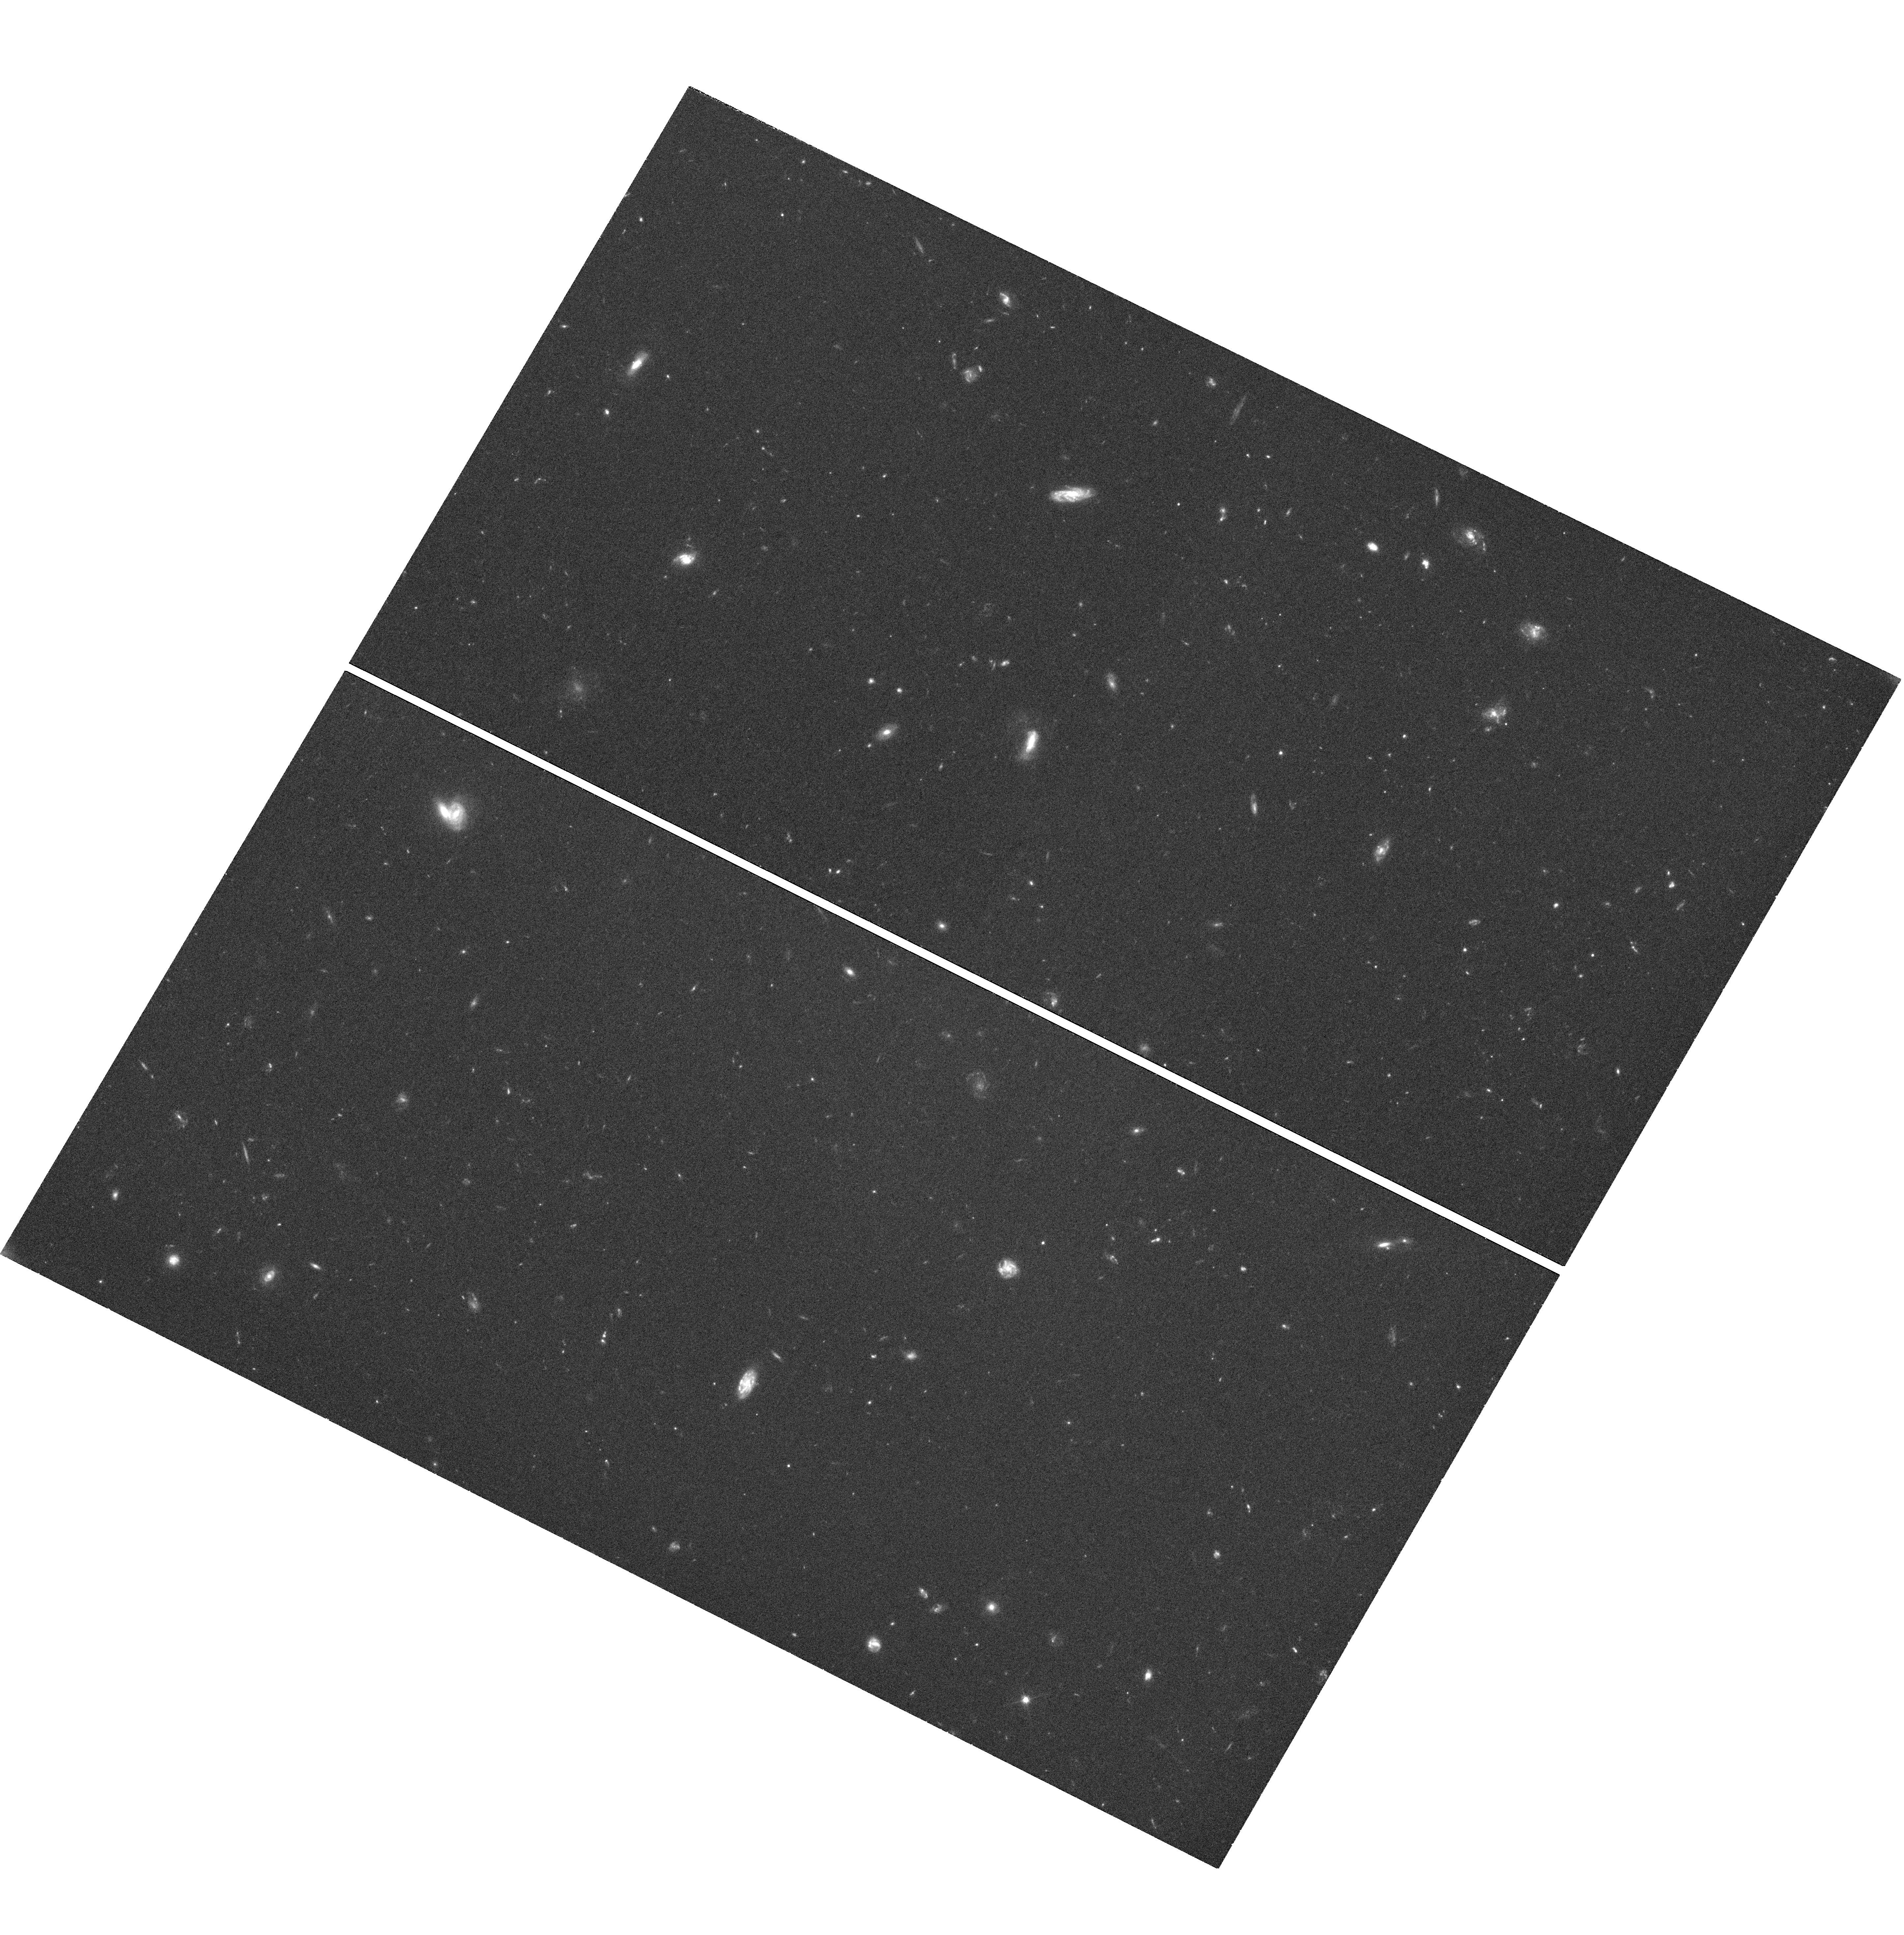
Target: GRB130427A. Instrument: WFC3/UVIS. Filter: F606W. Exposure: 57 min. Observation ID: hst_13117_04_wfc3_uvis_f606w_ichb04

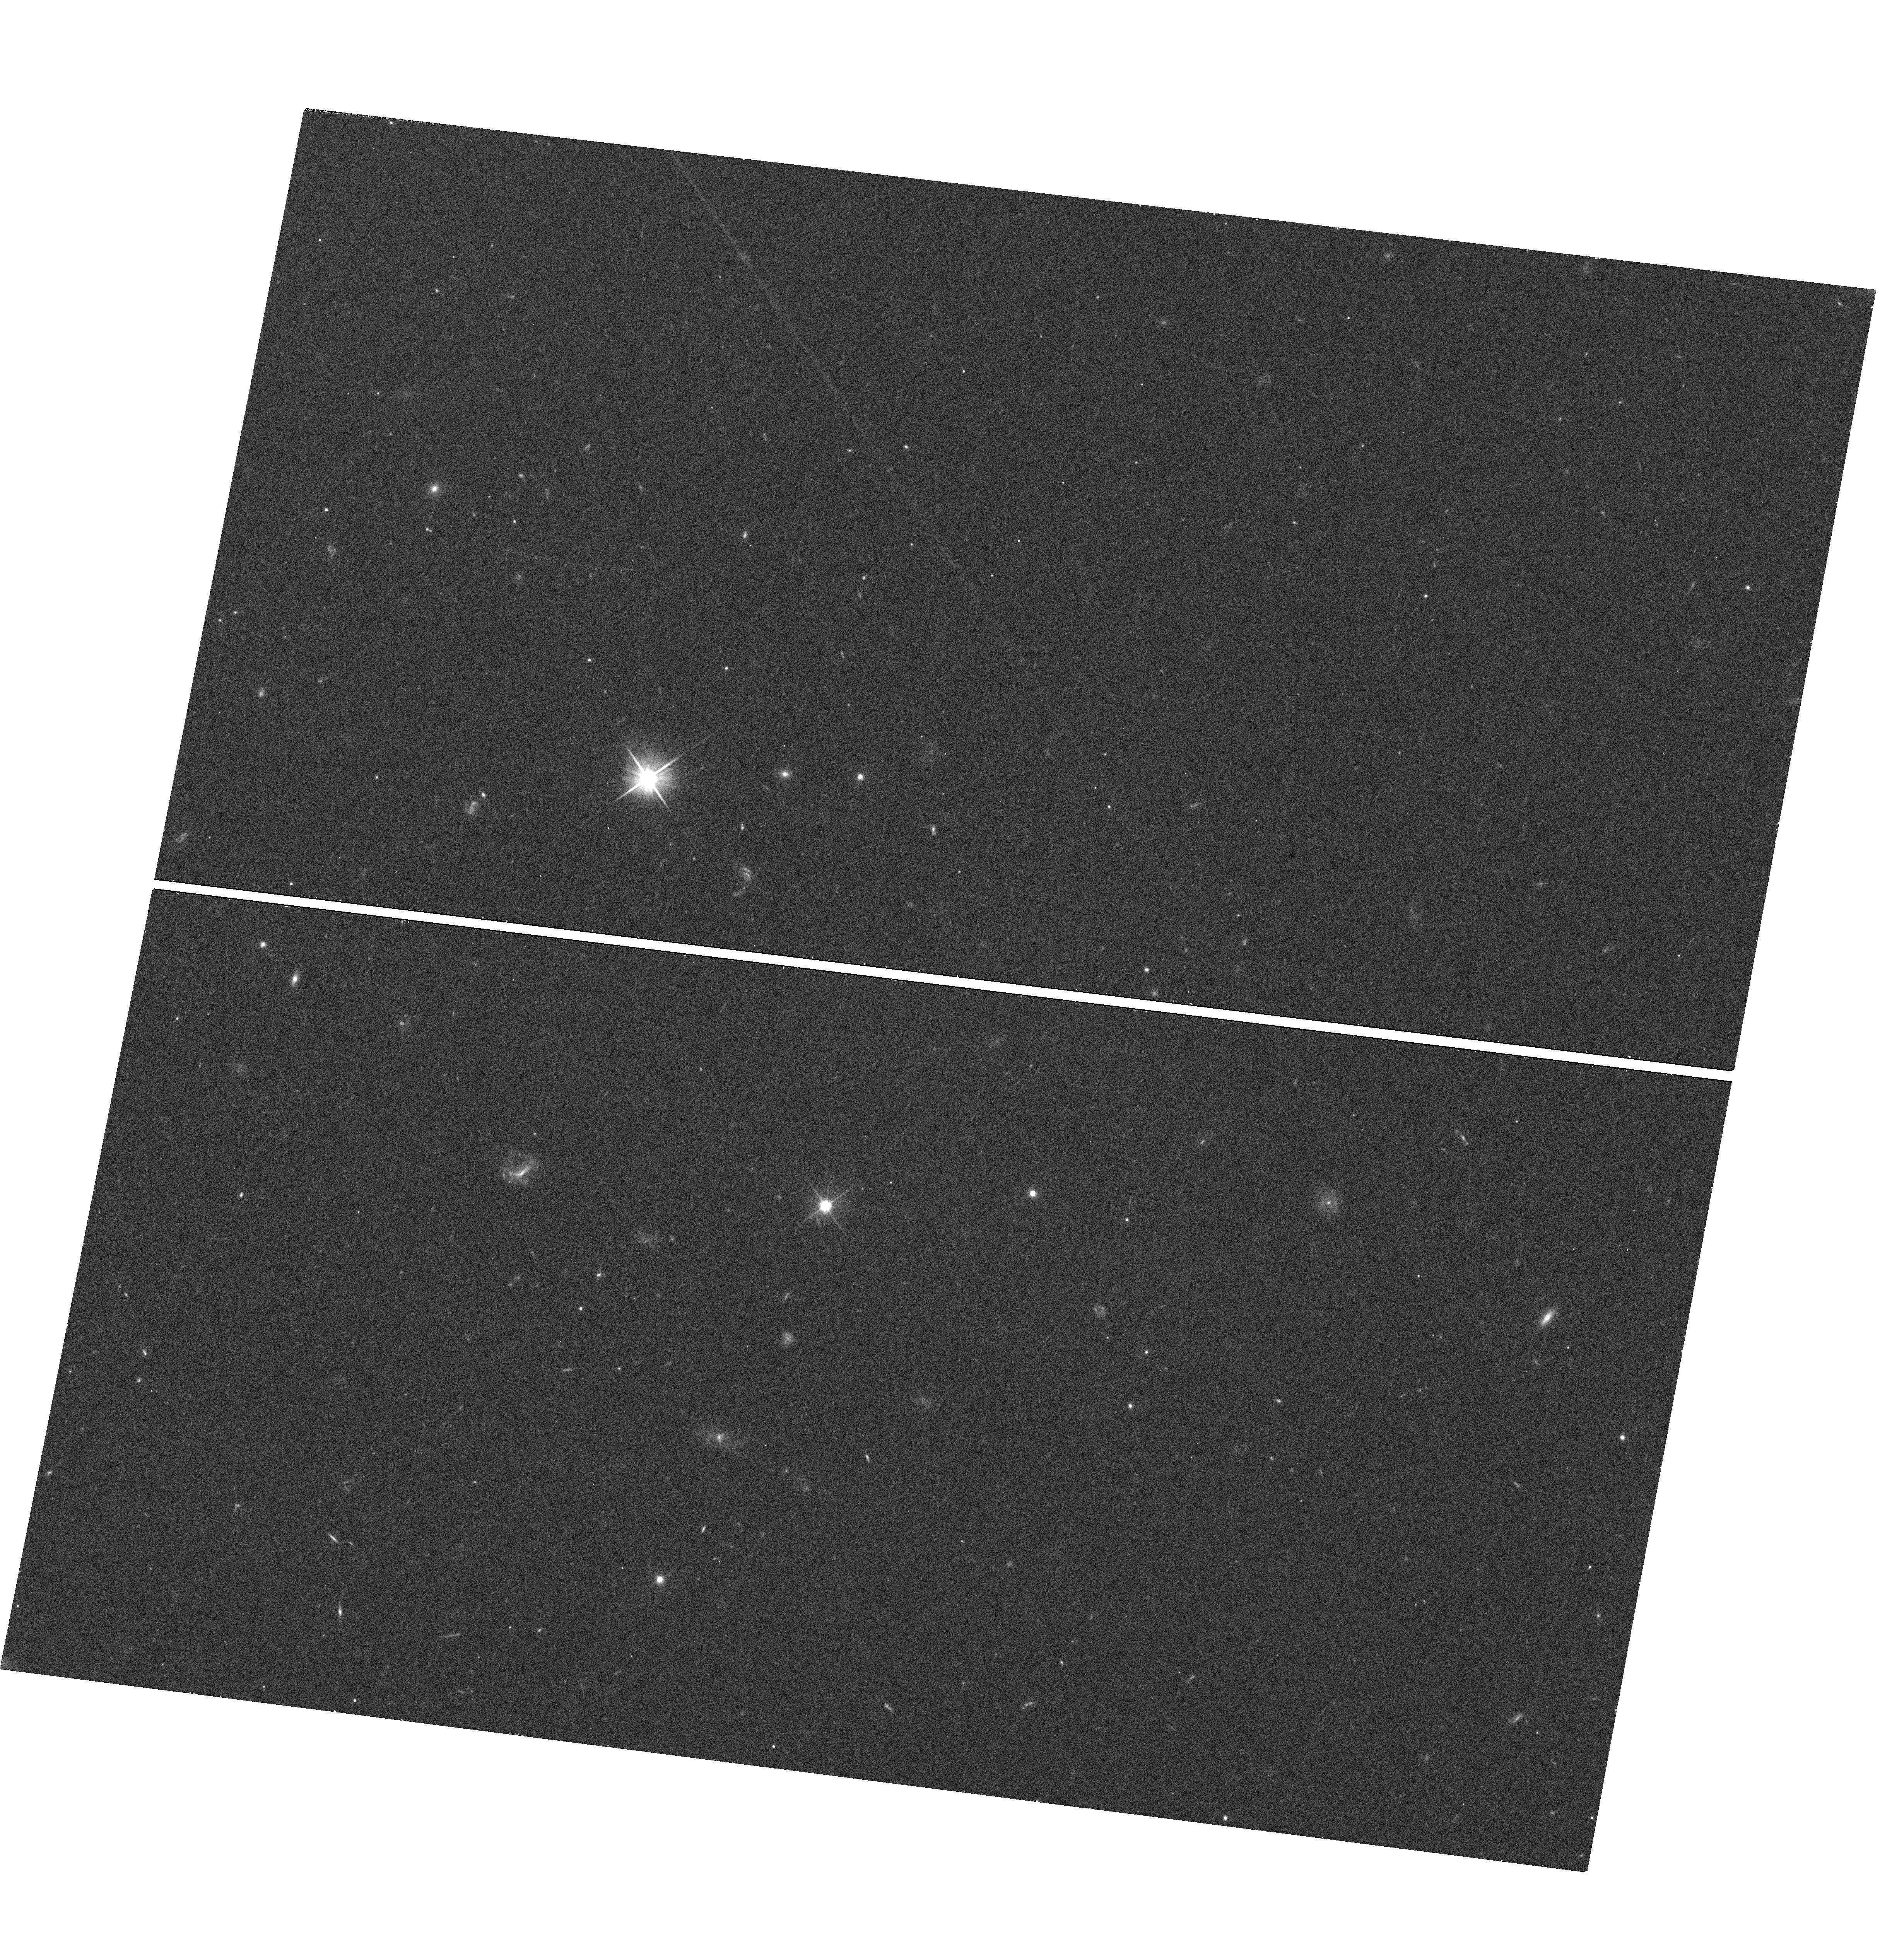
Target: GRB130803A. Instrument: WFC3/UVIS. Filter: F606W. Exposure: 19 min. Observation ID: hst_13117_01_wfc3_uvis_f606w_ichb01

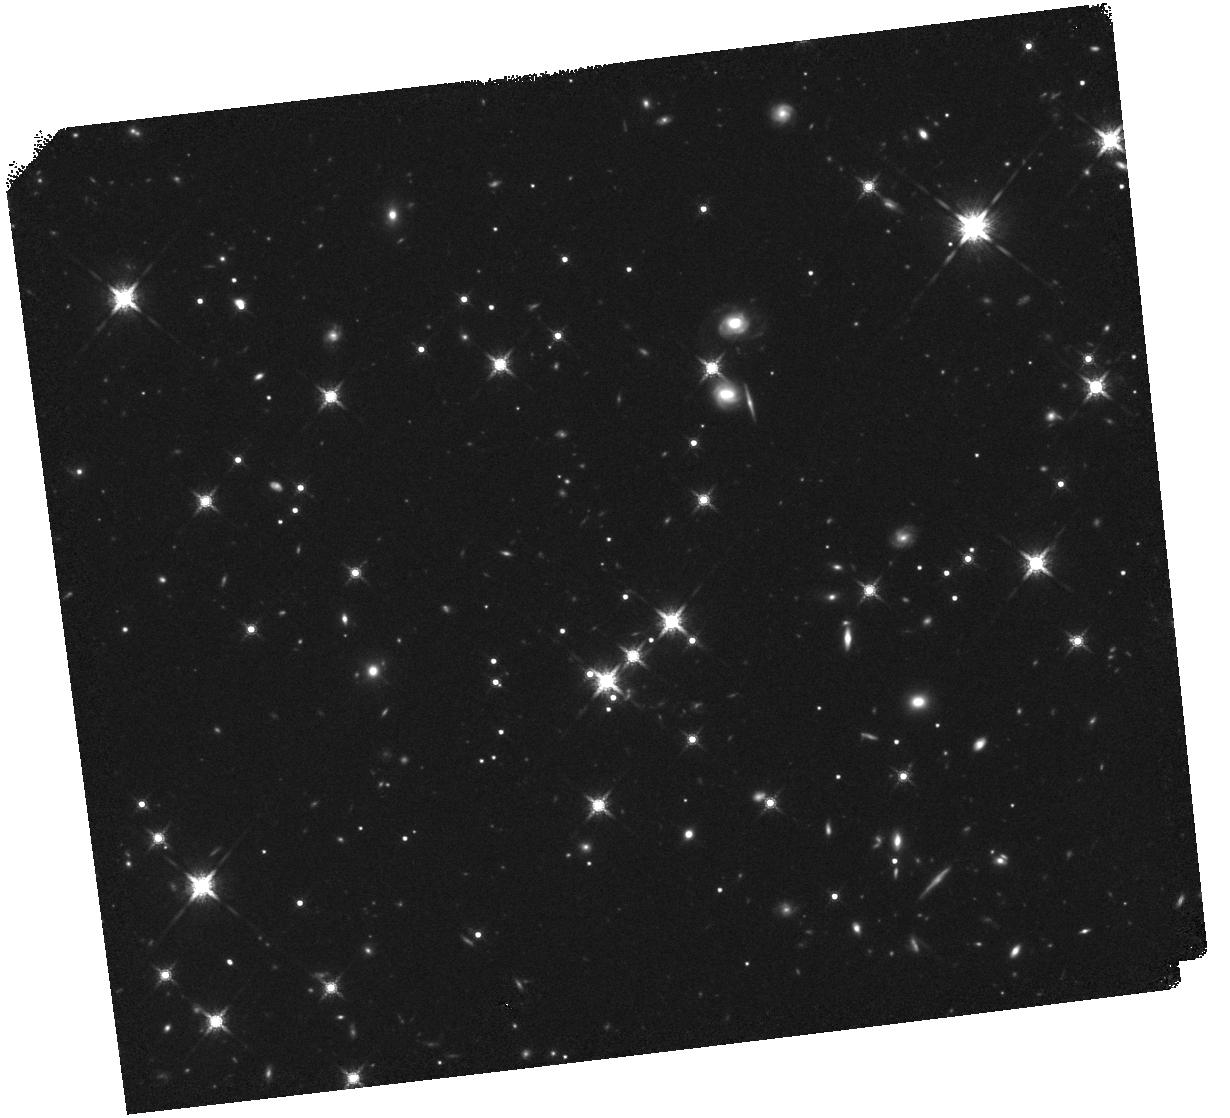
Target: GRB130502B. Instrument: WFC3/IR. Filter: F160W. Exposure: 40 min. Observation ID: hst_13117_02_wfc3_ir_f160w_ichb02

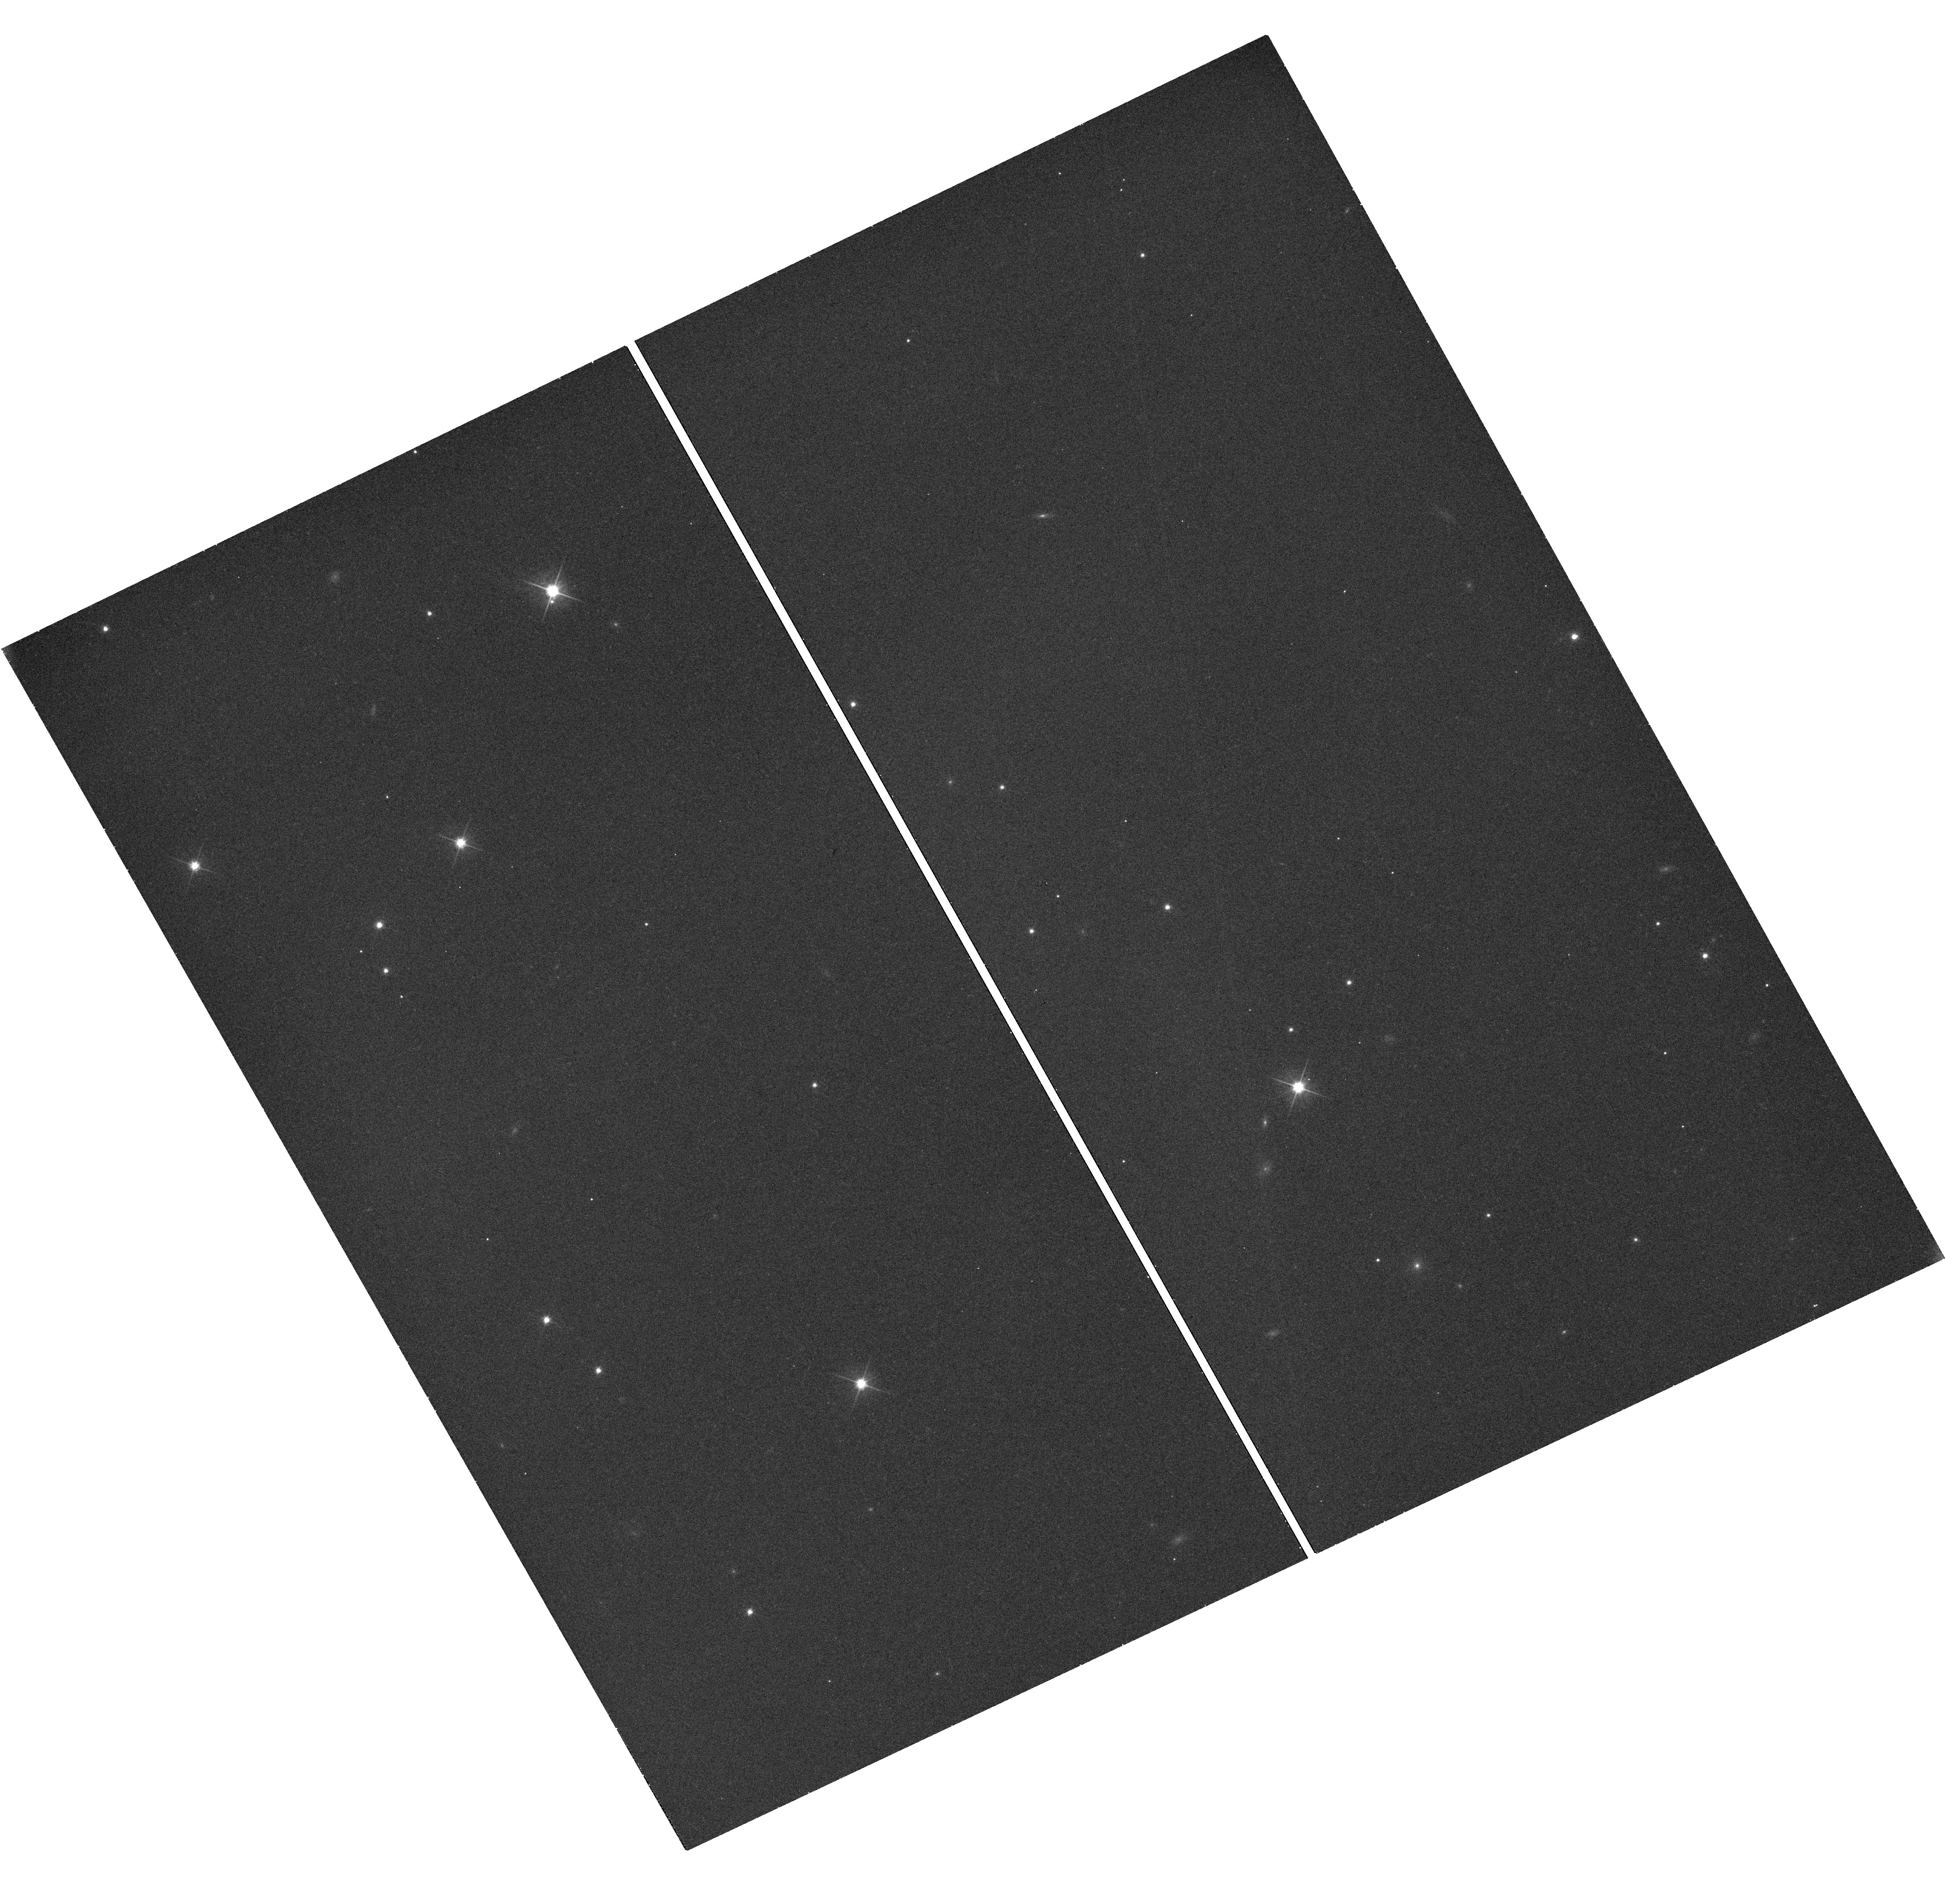
Target: GRB131229A. Instrument: WFC3/UVIS. Filter: F606W. Exposure: 19 min. Observation ID: hst_13117_06_wfc3_uvis_f606w_ichb06

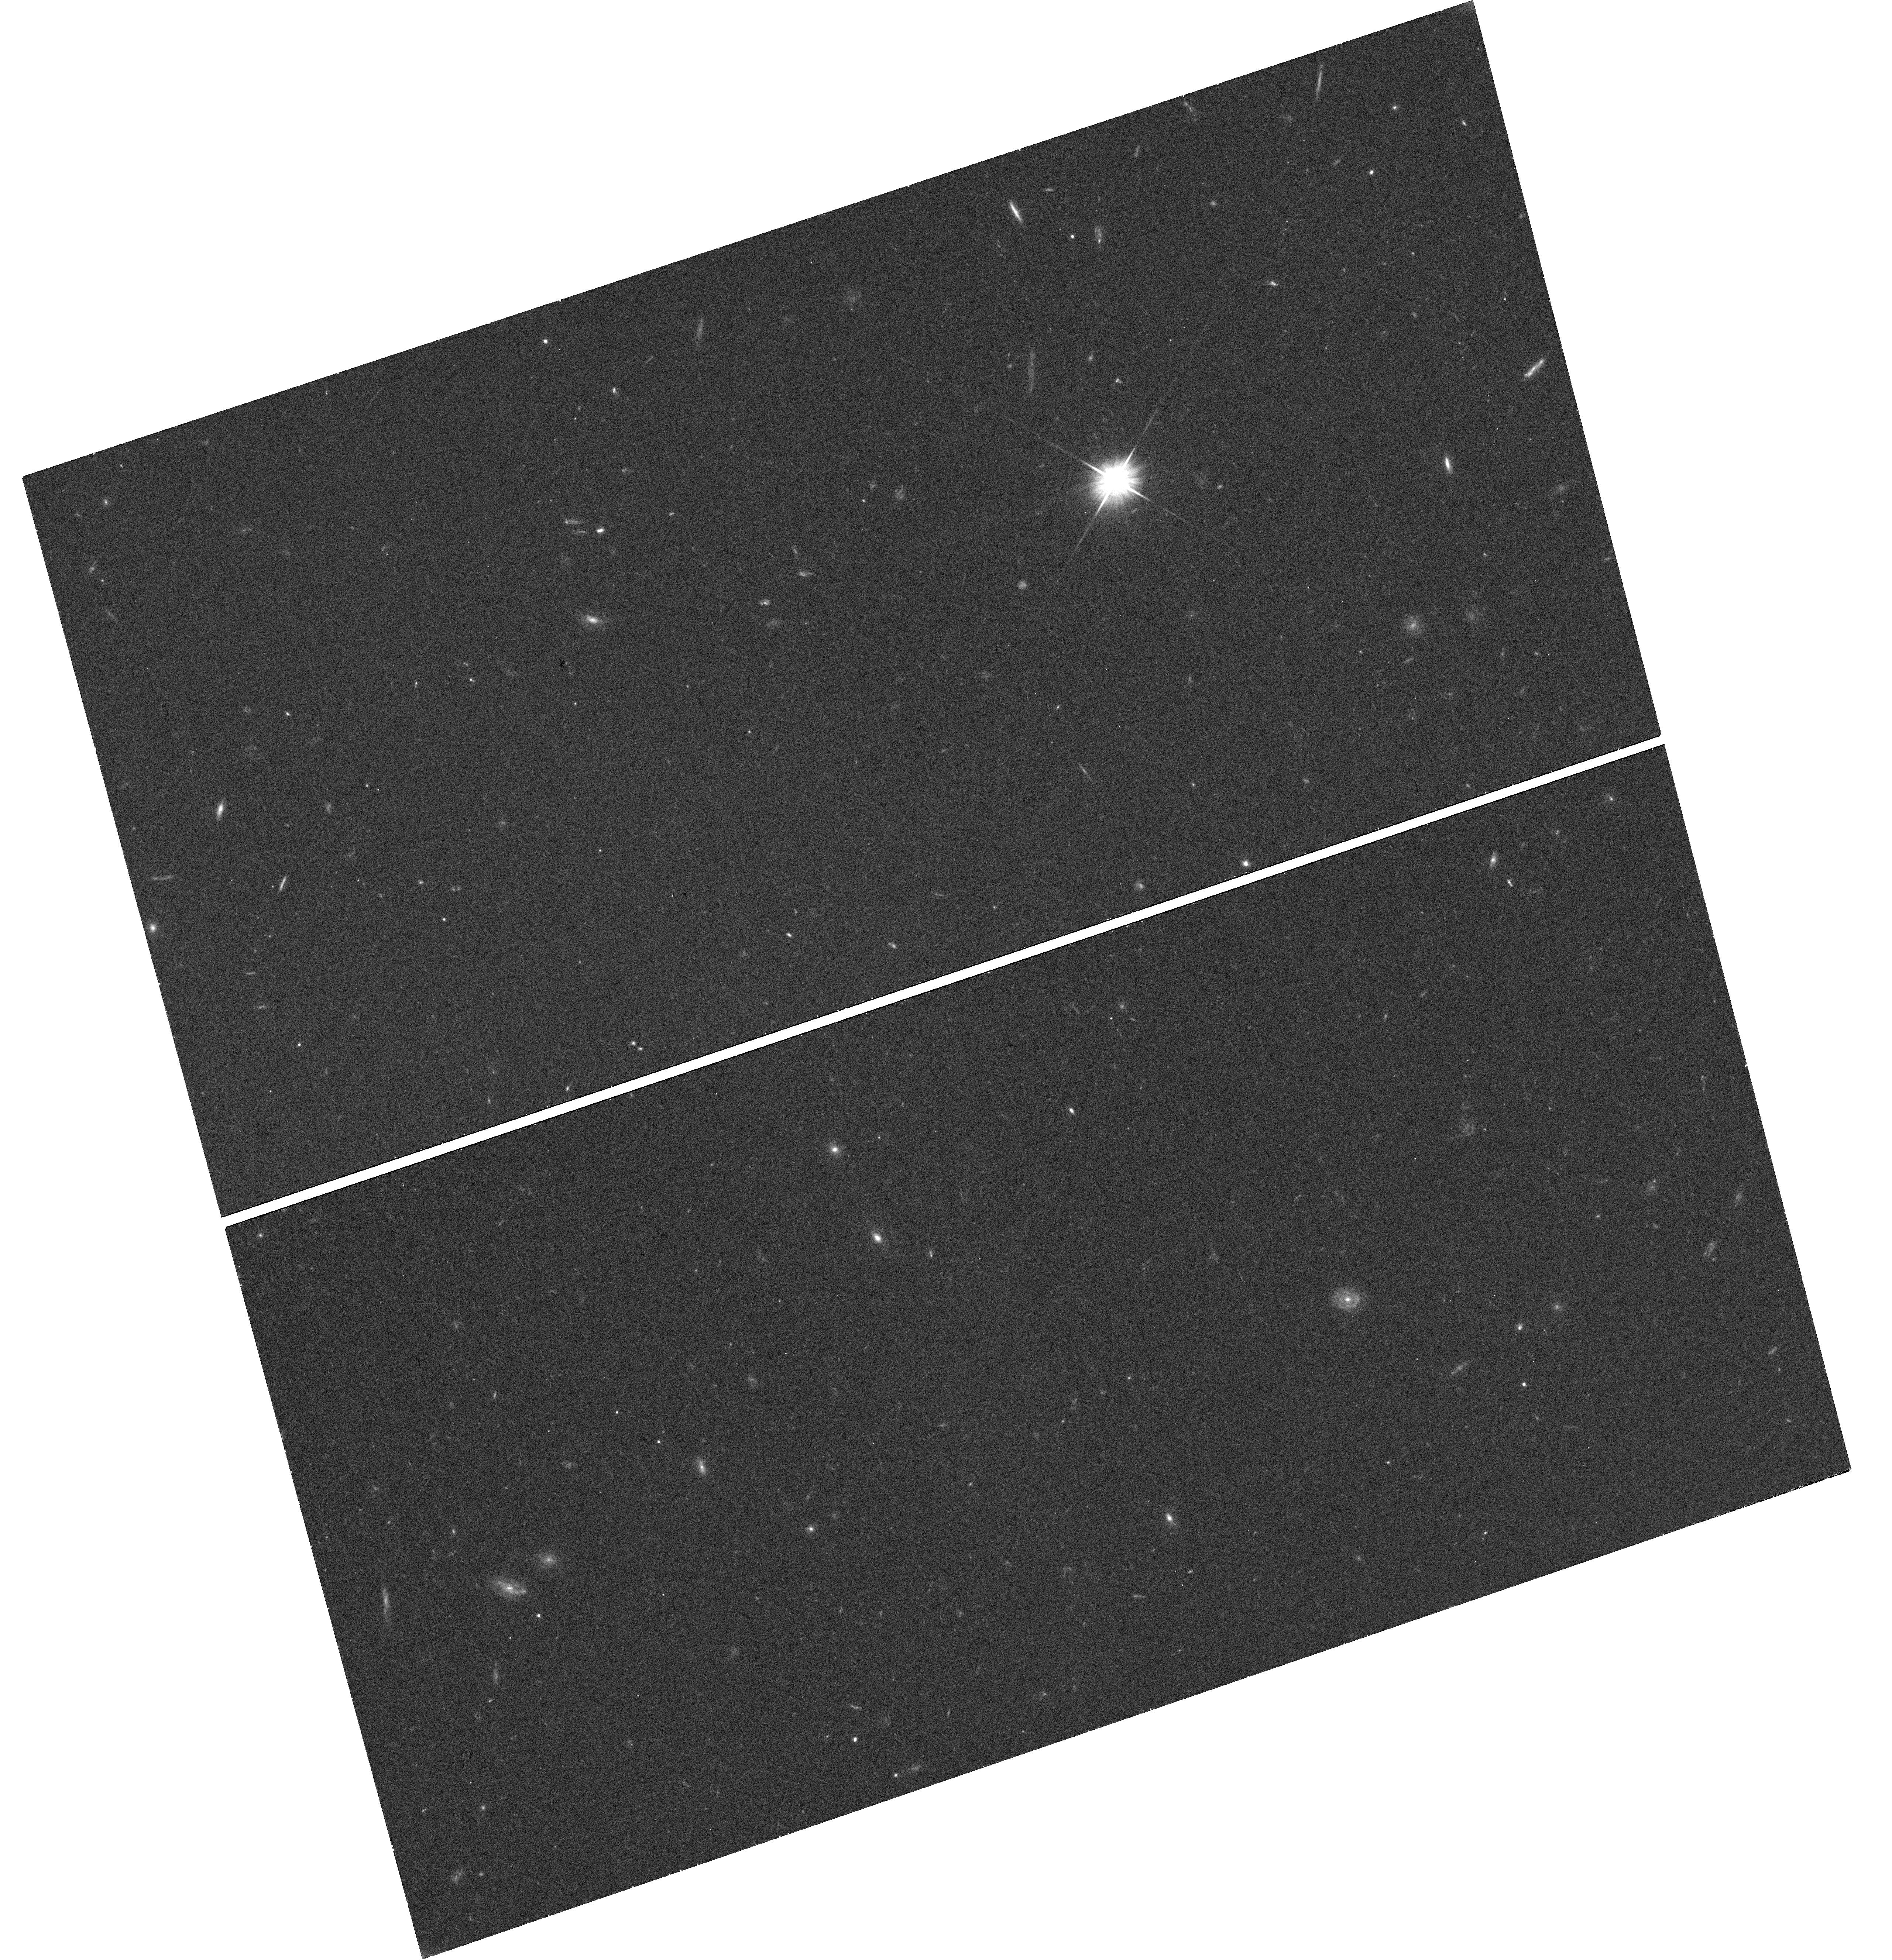
Target: GRB130131A. Instrument: WFC3/UVIS. Filter: F606W. Exposure: 18 min. Observation ID: hst_13117_05_wfc3_uvis_f606w_ichb05

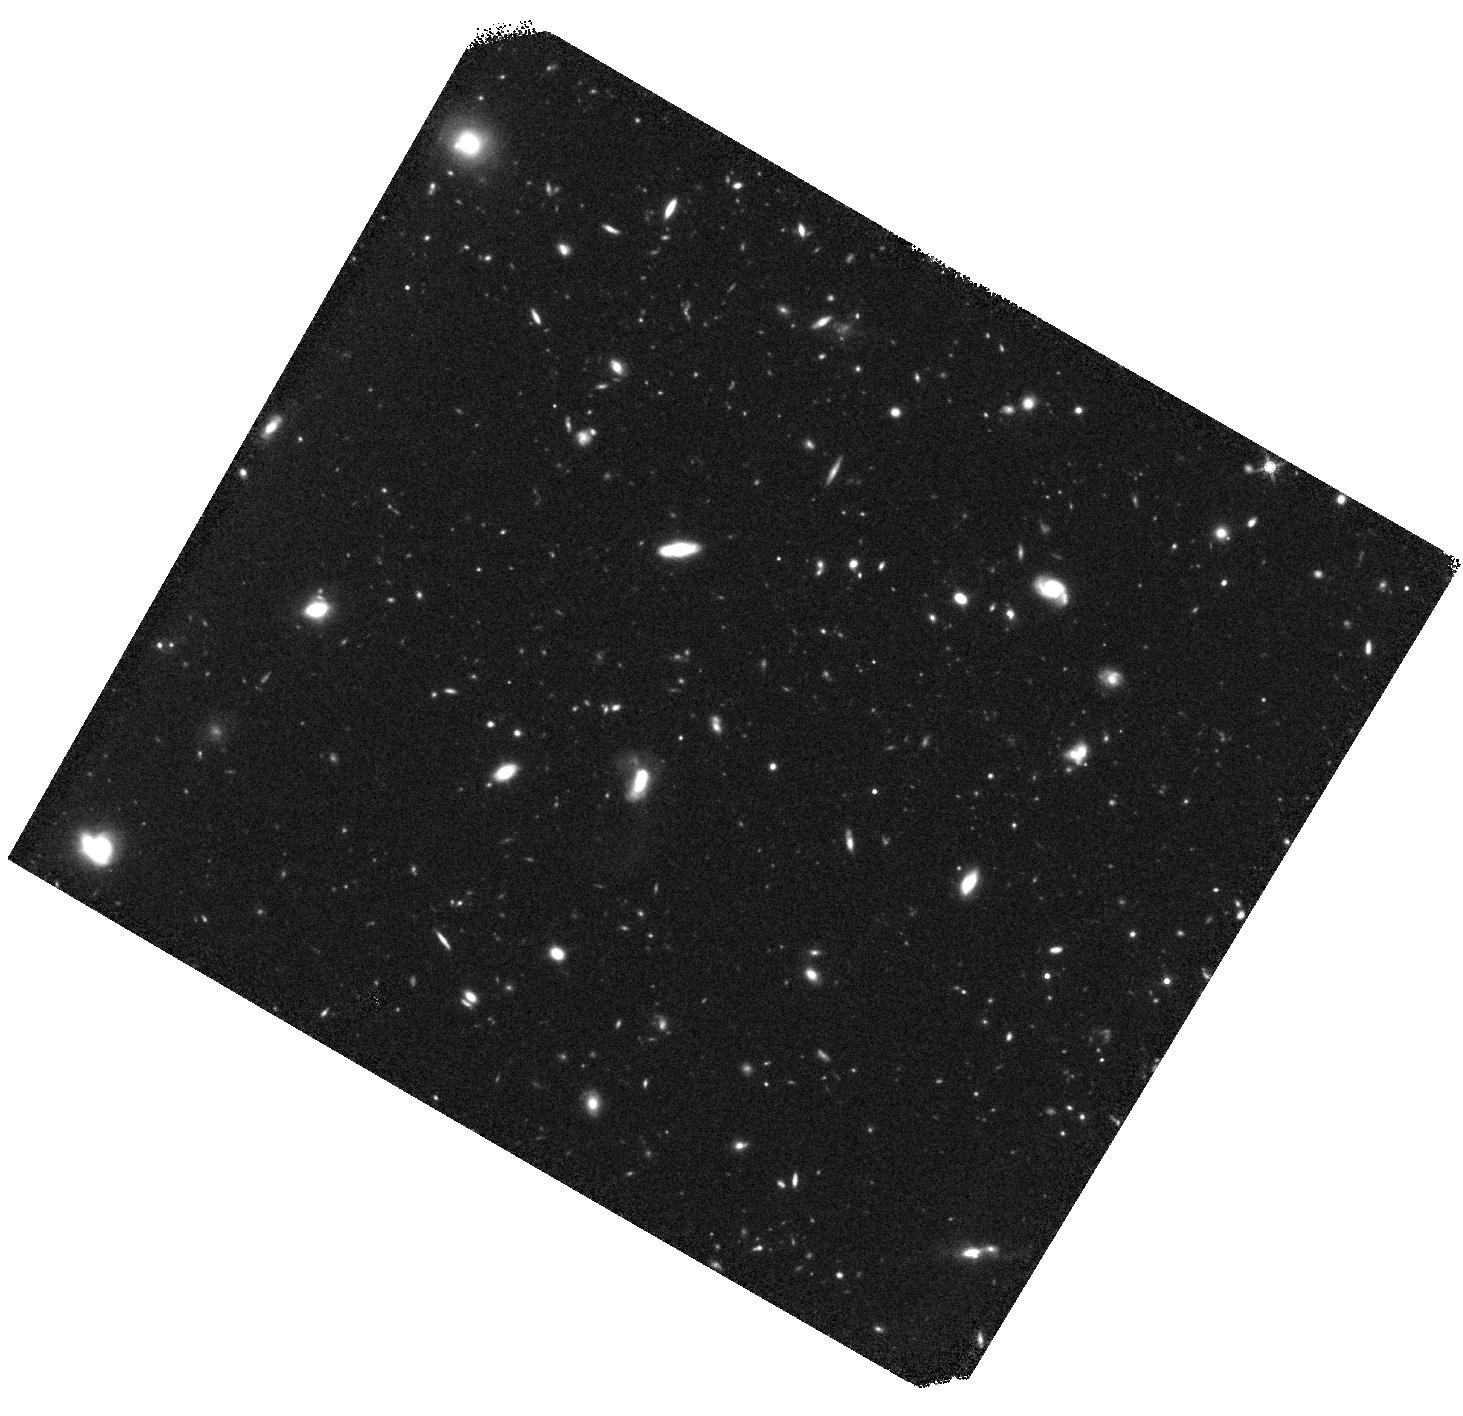
Target: GRB130427A. Instrument: WFC3/IR. Filter: F160W. Exposure: 1 h. Observation ID: hst_13117_04_wfc3_ir_f160w_ichb04

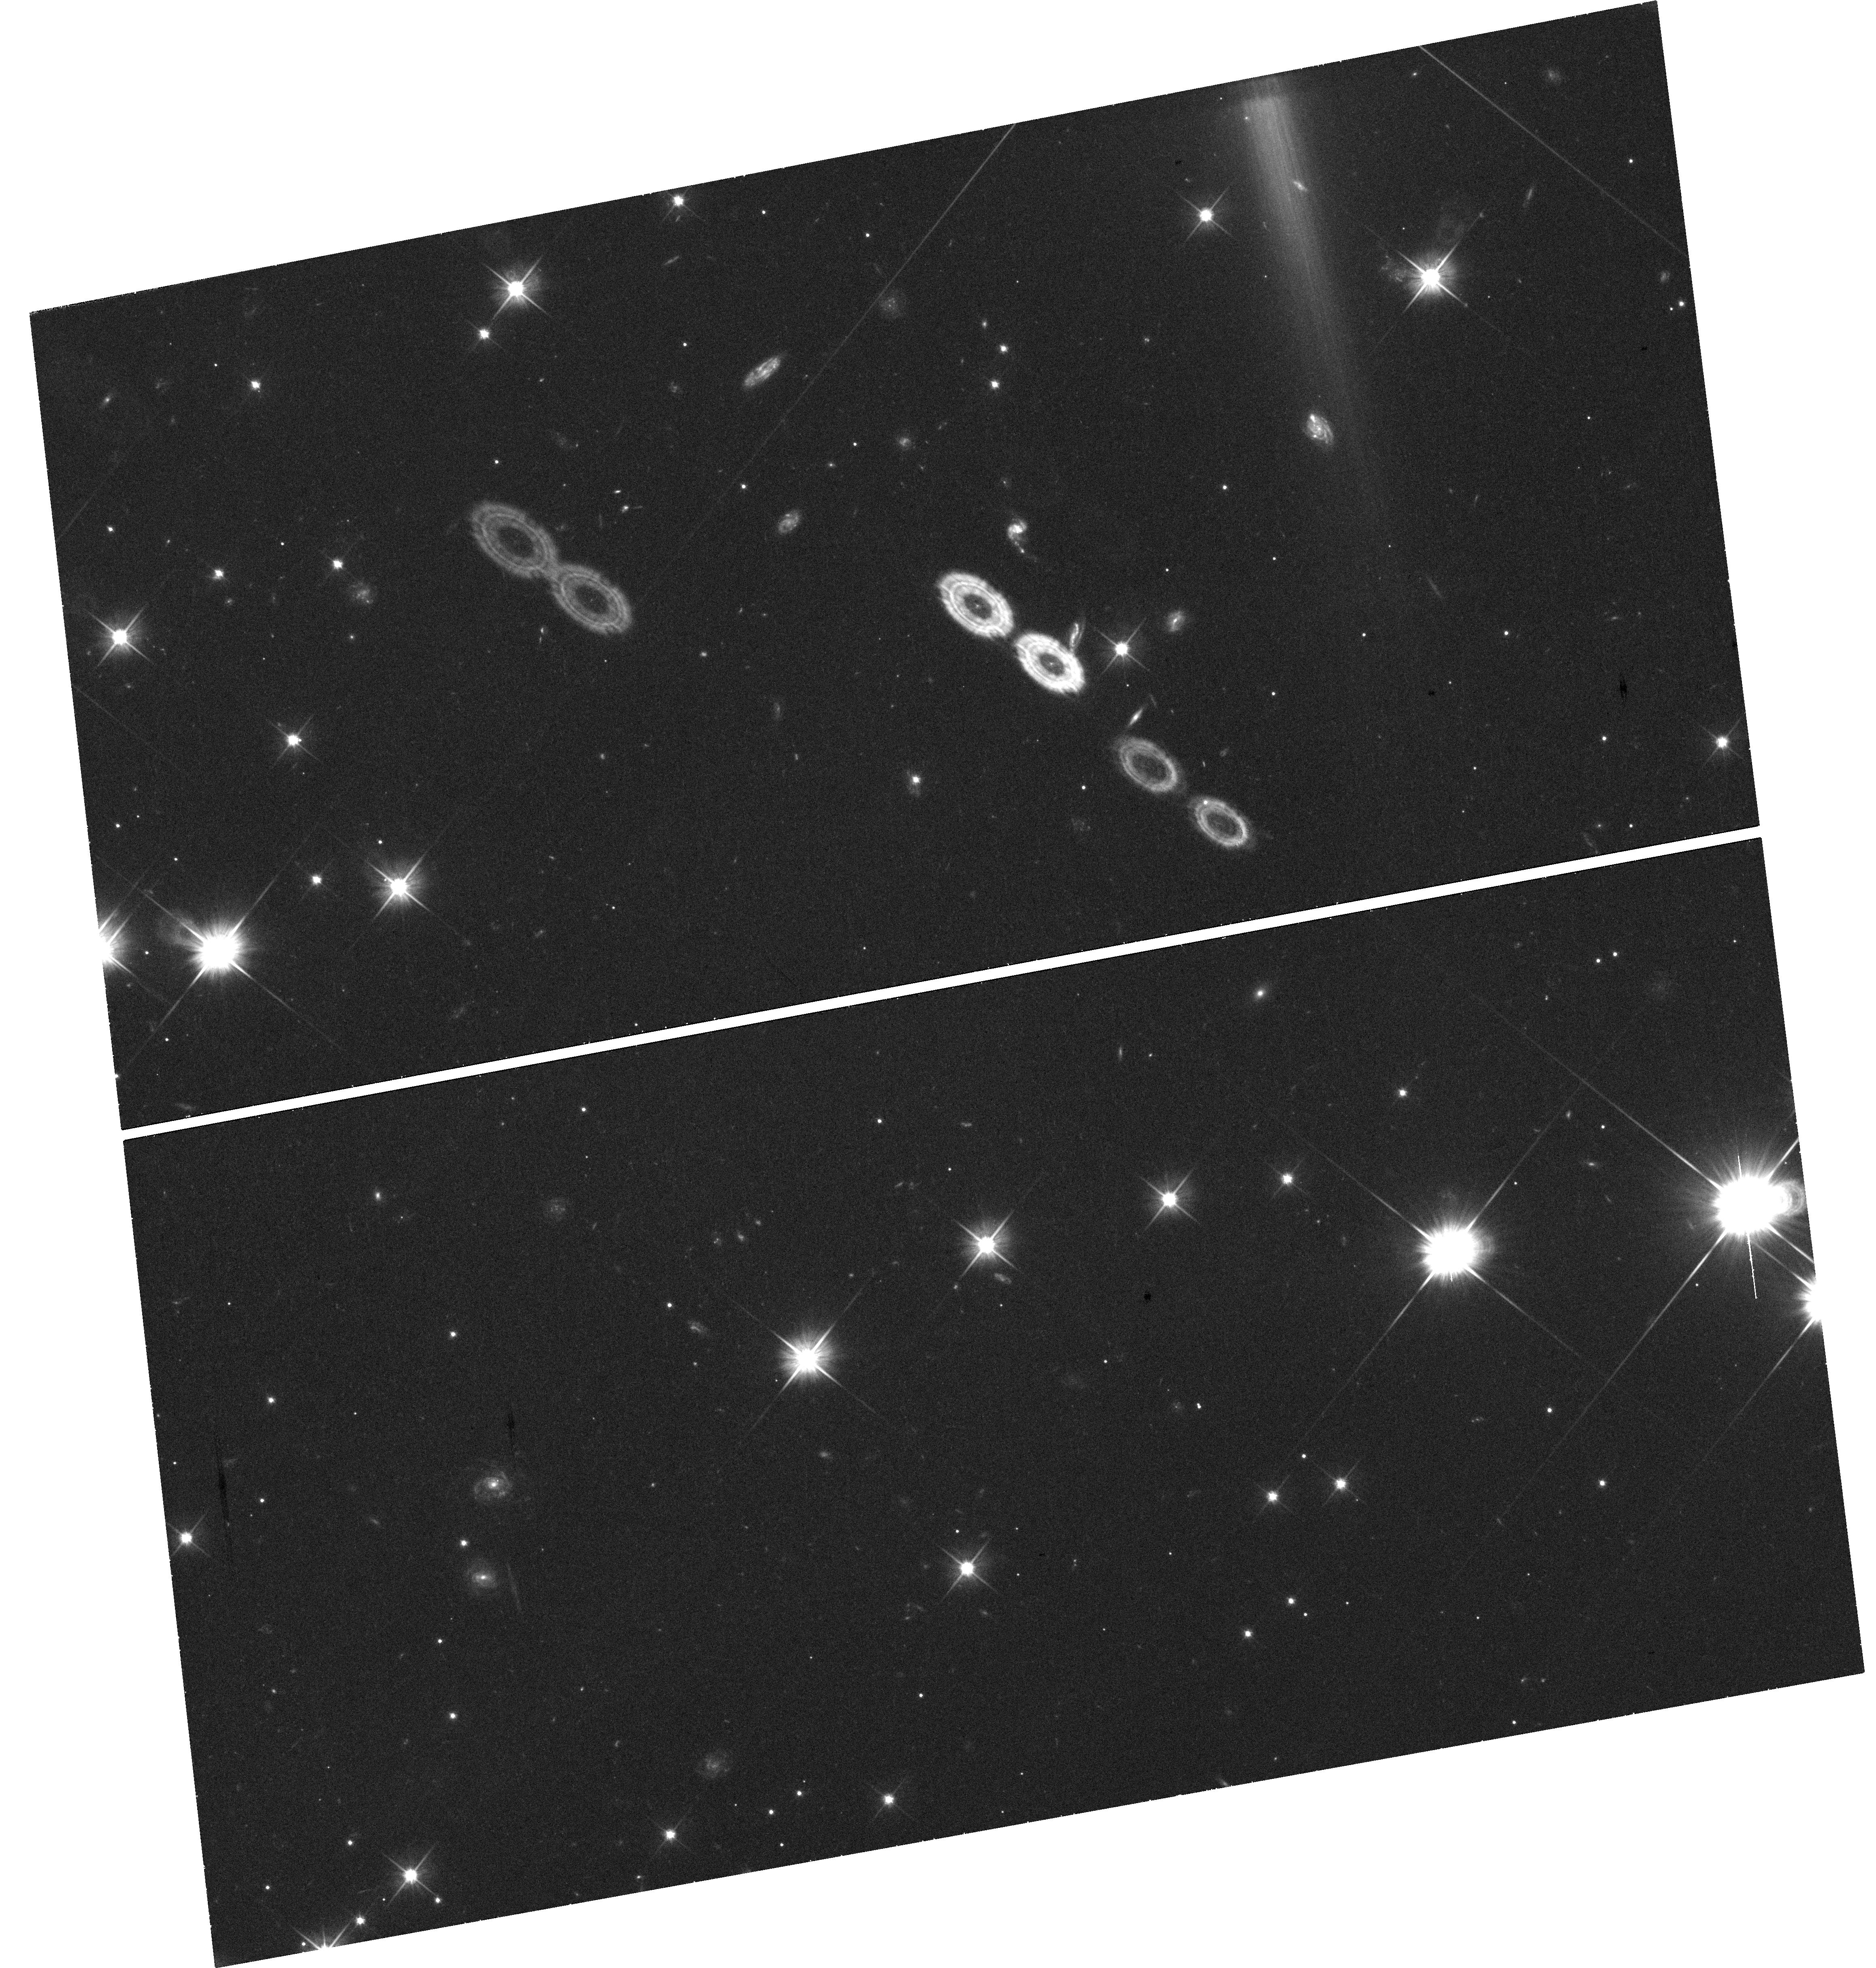
Target: GRB130502B. Instrument: WFC3/UVIS. Filter: F606W. Exposure: 40 min. Observation ID: hst_13117_02_wfc3_uvis_f606w_ichb02

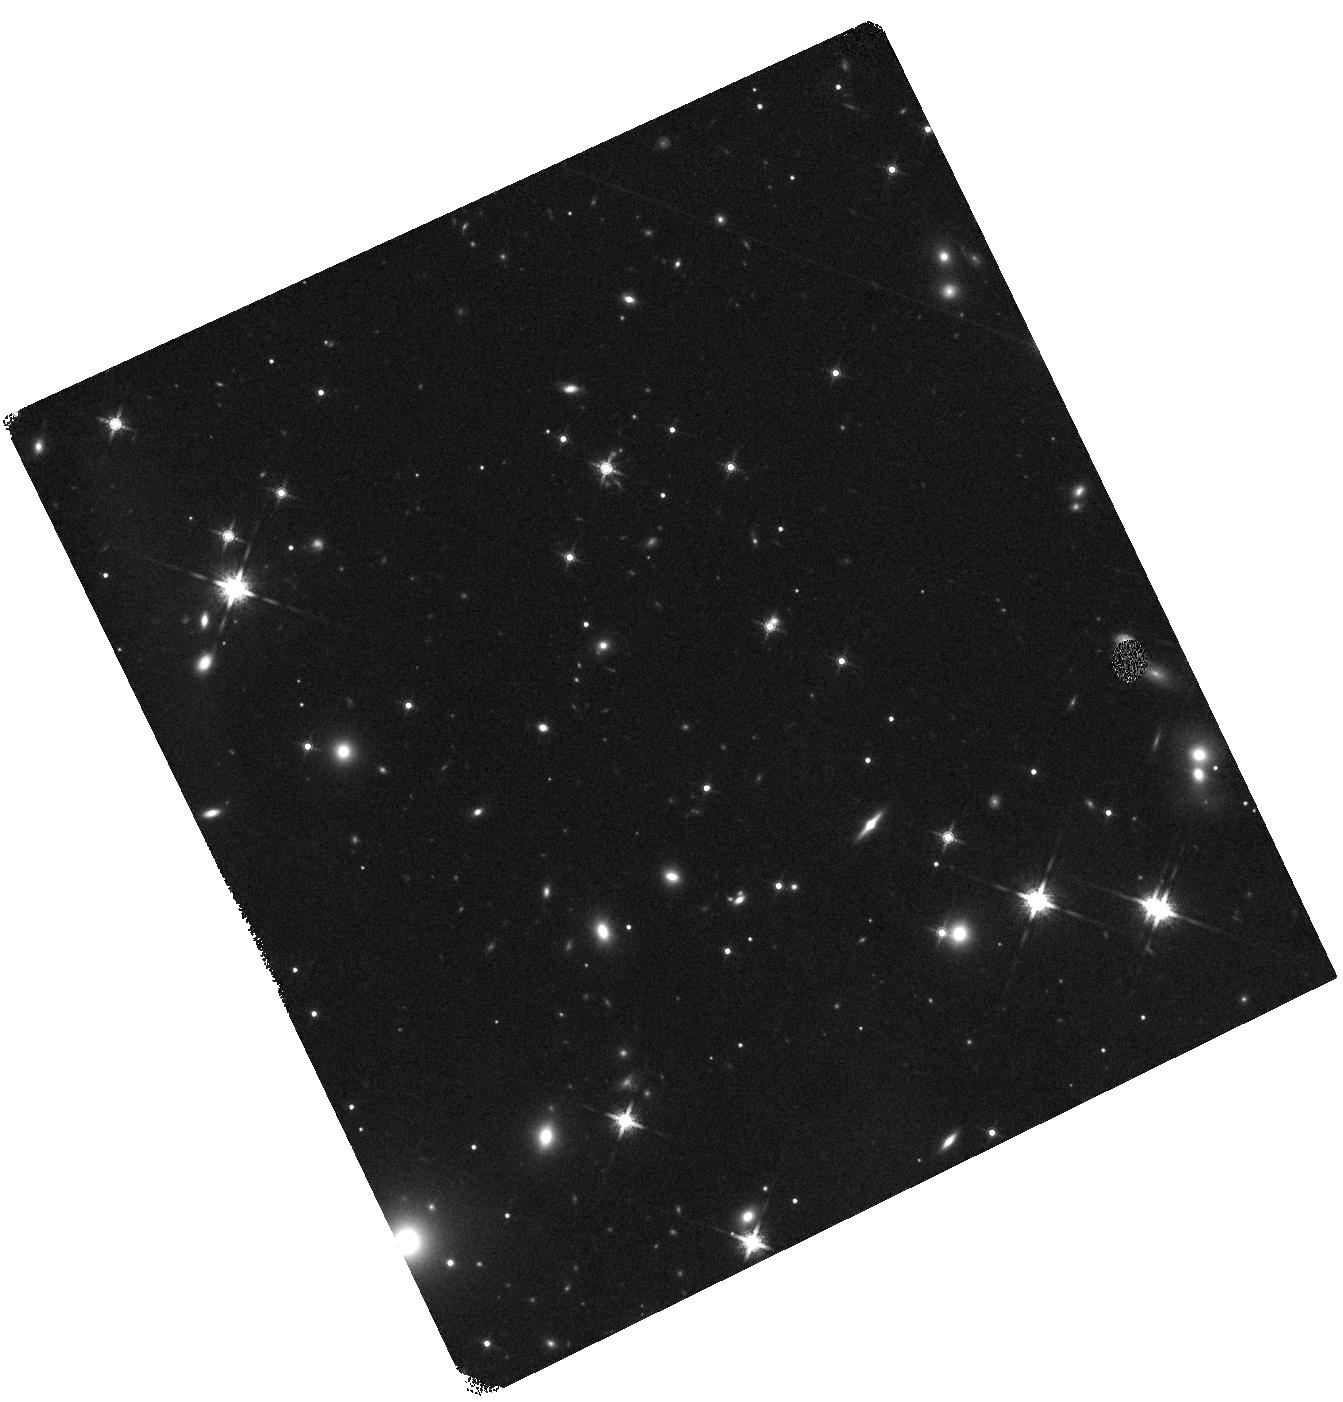
Target: GRB131229A. Instrument: WFC3/IR. Filter: F160W. Exposure: 20 min. Observation ID: hst_13117_06_wfc3_ir_f160w_ichb06

A Chandra/HST survey of dark gamma-ray bursts and their hosts (PI: Levan, Andrew James)

Dark gamma-ray bursts (GRBs) -- where the optical emission is apparently suppressed -- can only be reliably localized by their X-ray afterglows. Here we propose to continue a survey using the sensitivity and point spread function of Chandra to precisely pinpoint the GRB locations, and HST to locate and study the host galaxies. Our results to date are suggestive of most dark GRBs originating in more luminous galaxies than "bright" GRBs. Our new observations will increase the statistical certainty of this result, while simultaneously allowing us to more precisely identify the minority of dark GRBs which most likely originate from the highest redshifts.